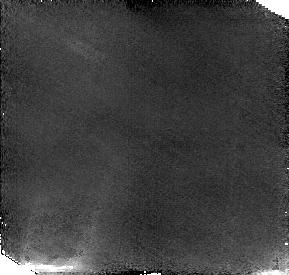
Target: NEPTUNE1. Instrument: NICMOS/NIC2. Filter: F187W. Exposure: 38 min. Observation ID: n4uo01010

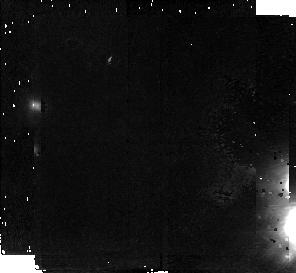
Target: NEPTUNE. Instrument: NICMOS/NIC2. Filter: F187W. Exposure: 42 min. Observation ID: n4uo03010

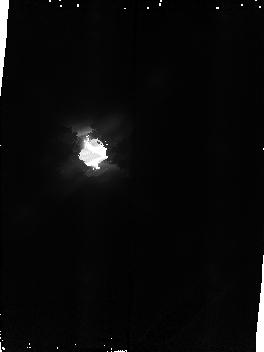
Target: NEPTUNE2. Instrument: NICMOS/NIC2. Filter: F187W. Exposure: 38 min. Observation ID: n4uo52010

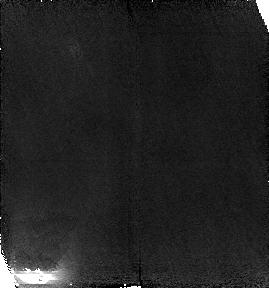
Target: NEPTUNE1. Instrument: NICMOS/NIC2. Filter: F187W. Exposure: 38 min. Observation ID: n4uo02010

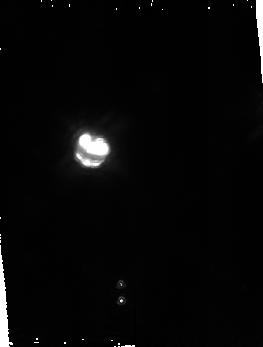
Target: NEPTUNE2. Instrument: NICMOS/NIC2. Filter: F187W. Exposure: 38 min. Observation ID: n4uo51010

Imaging of the Neptune Ring (PI: Terrile, Richard J)

The arcs in the Neptune ring have not been seen since Voyager 2 imaged them in 1989. NICMOS images made within a methane band, which suppress the scattered light from Neptune, may reveal the ring arcs, the brightest components of the Neptune ring system. Modern observations, when tied to the Voyager results, would constrain models for the dynamics and stablity of these ring arcs. These observations would also provide the means of monitoring their behavior over longer periods of time. The F187W filter in camera NIC2 was selected because it covers a strong Neptune methane absorption band, even though this observation could also be done in several others filters and in other NICMOS cameras.